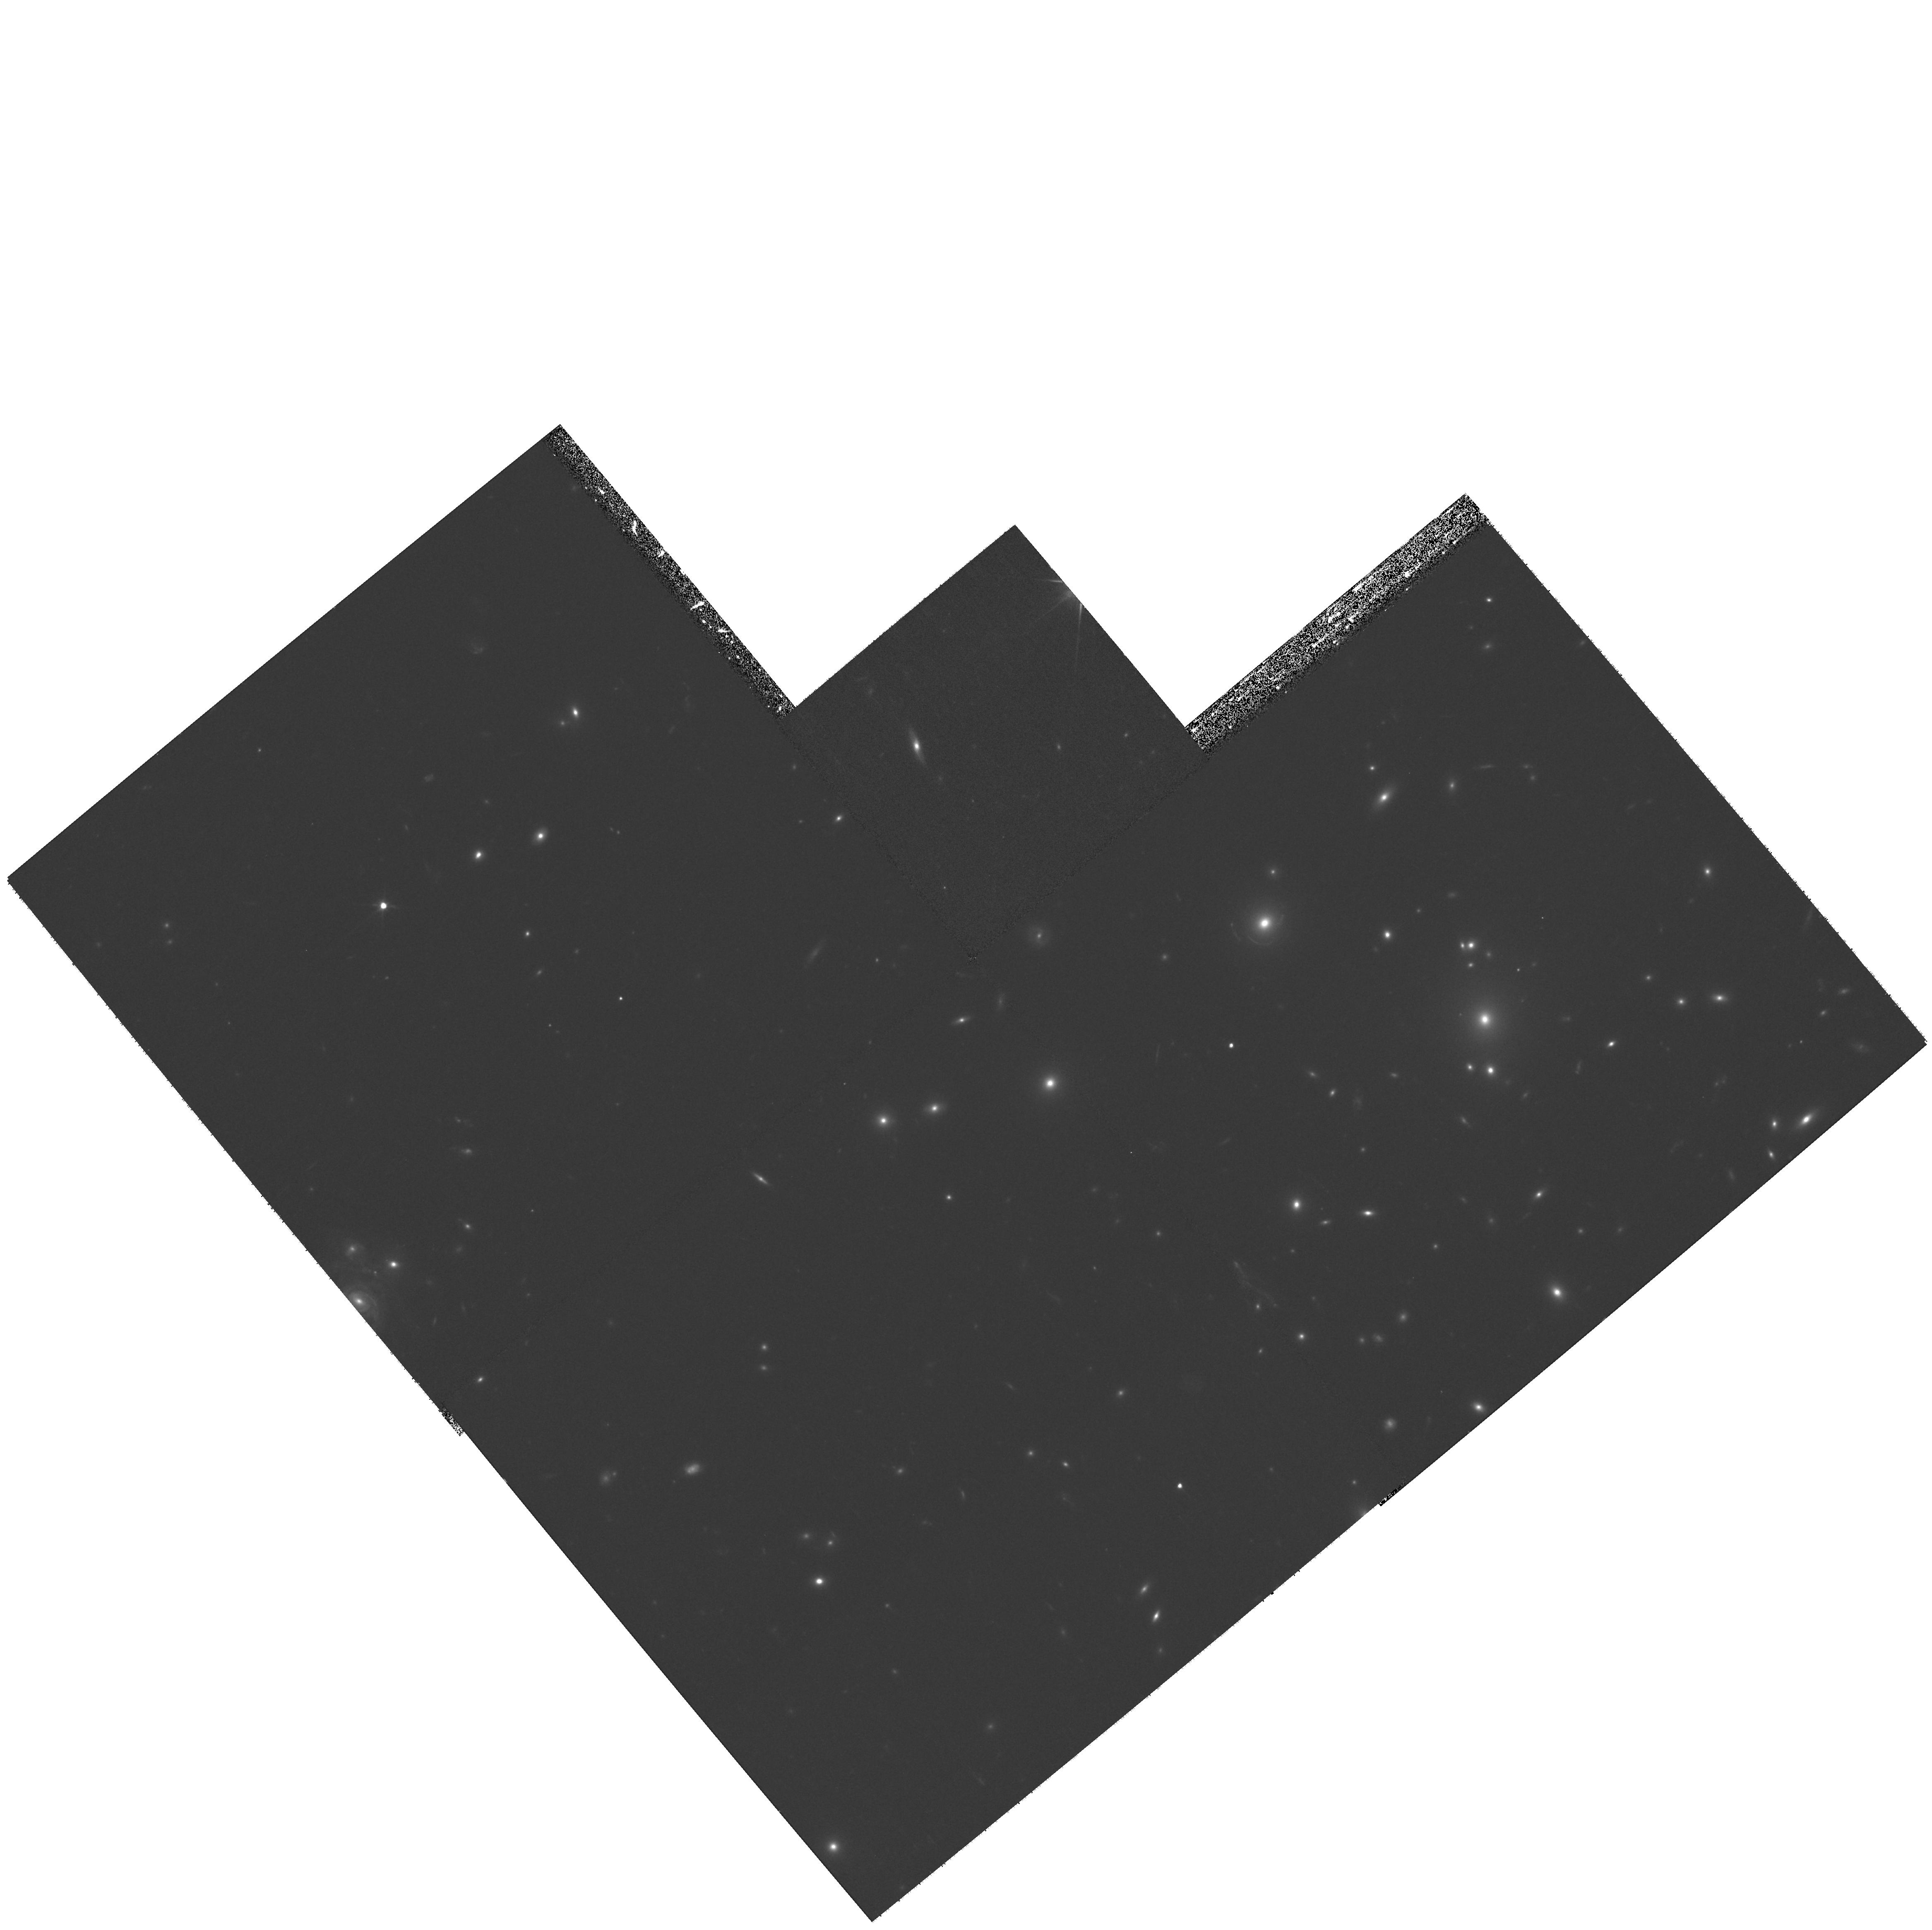
Target: ABELL-1758NP6
Instrument: WFPC2/PC
Filter: F606W
Exposure: 33 min
Observation ID: hst_11194_06_wfpc2_pc_f606w_ua0706

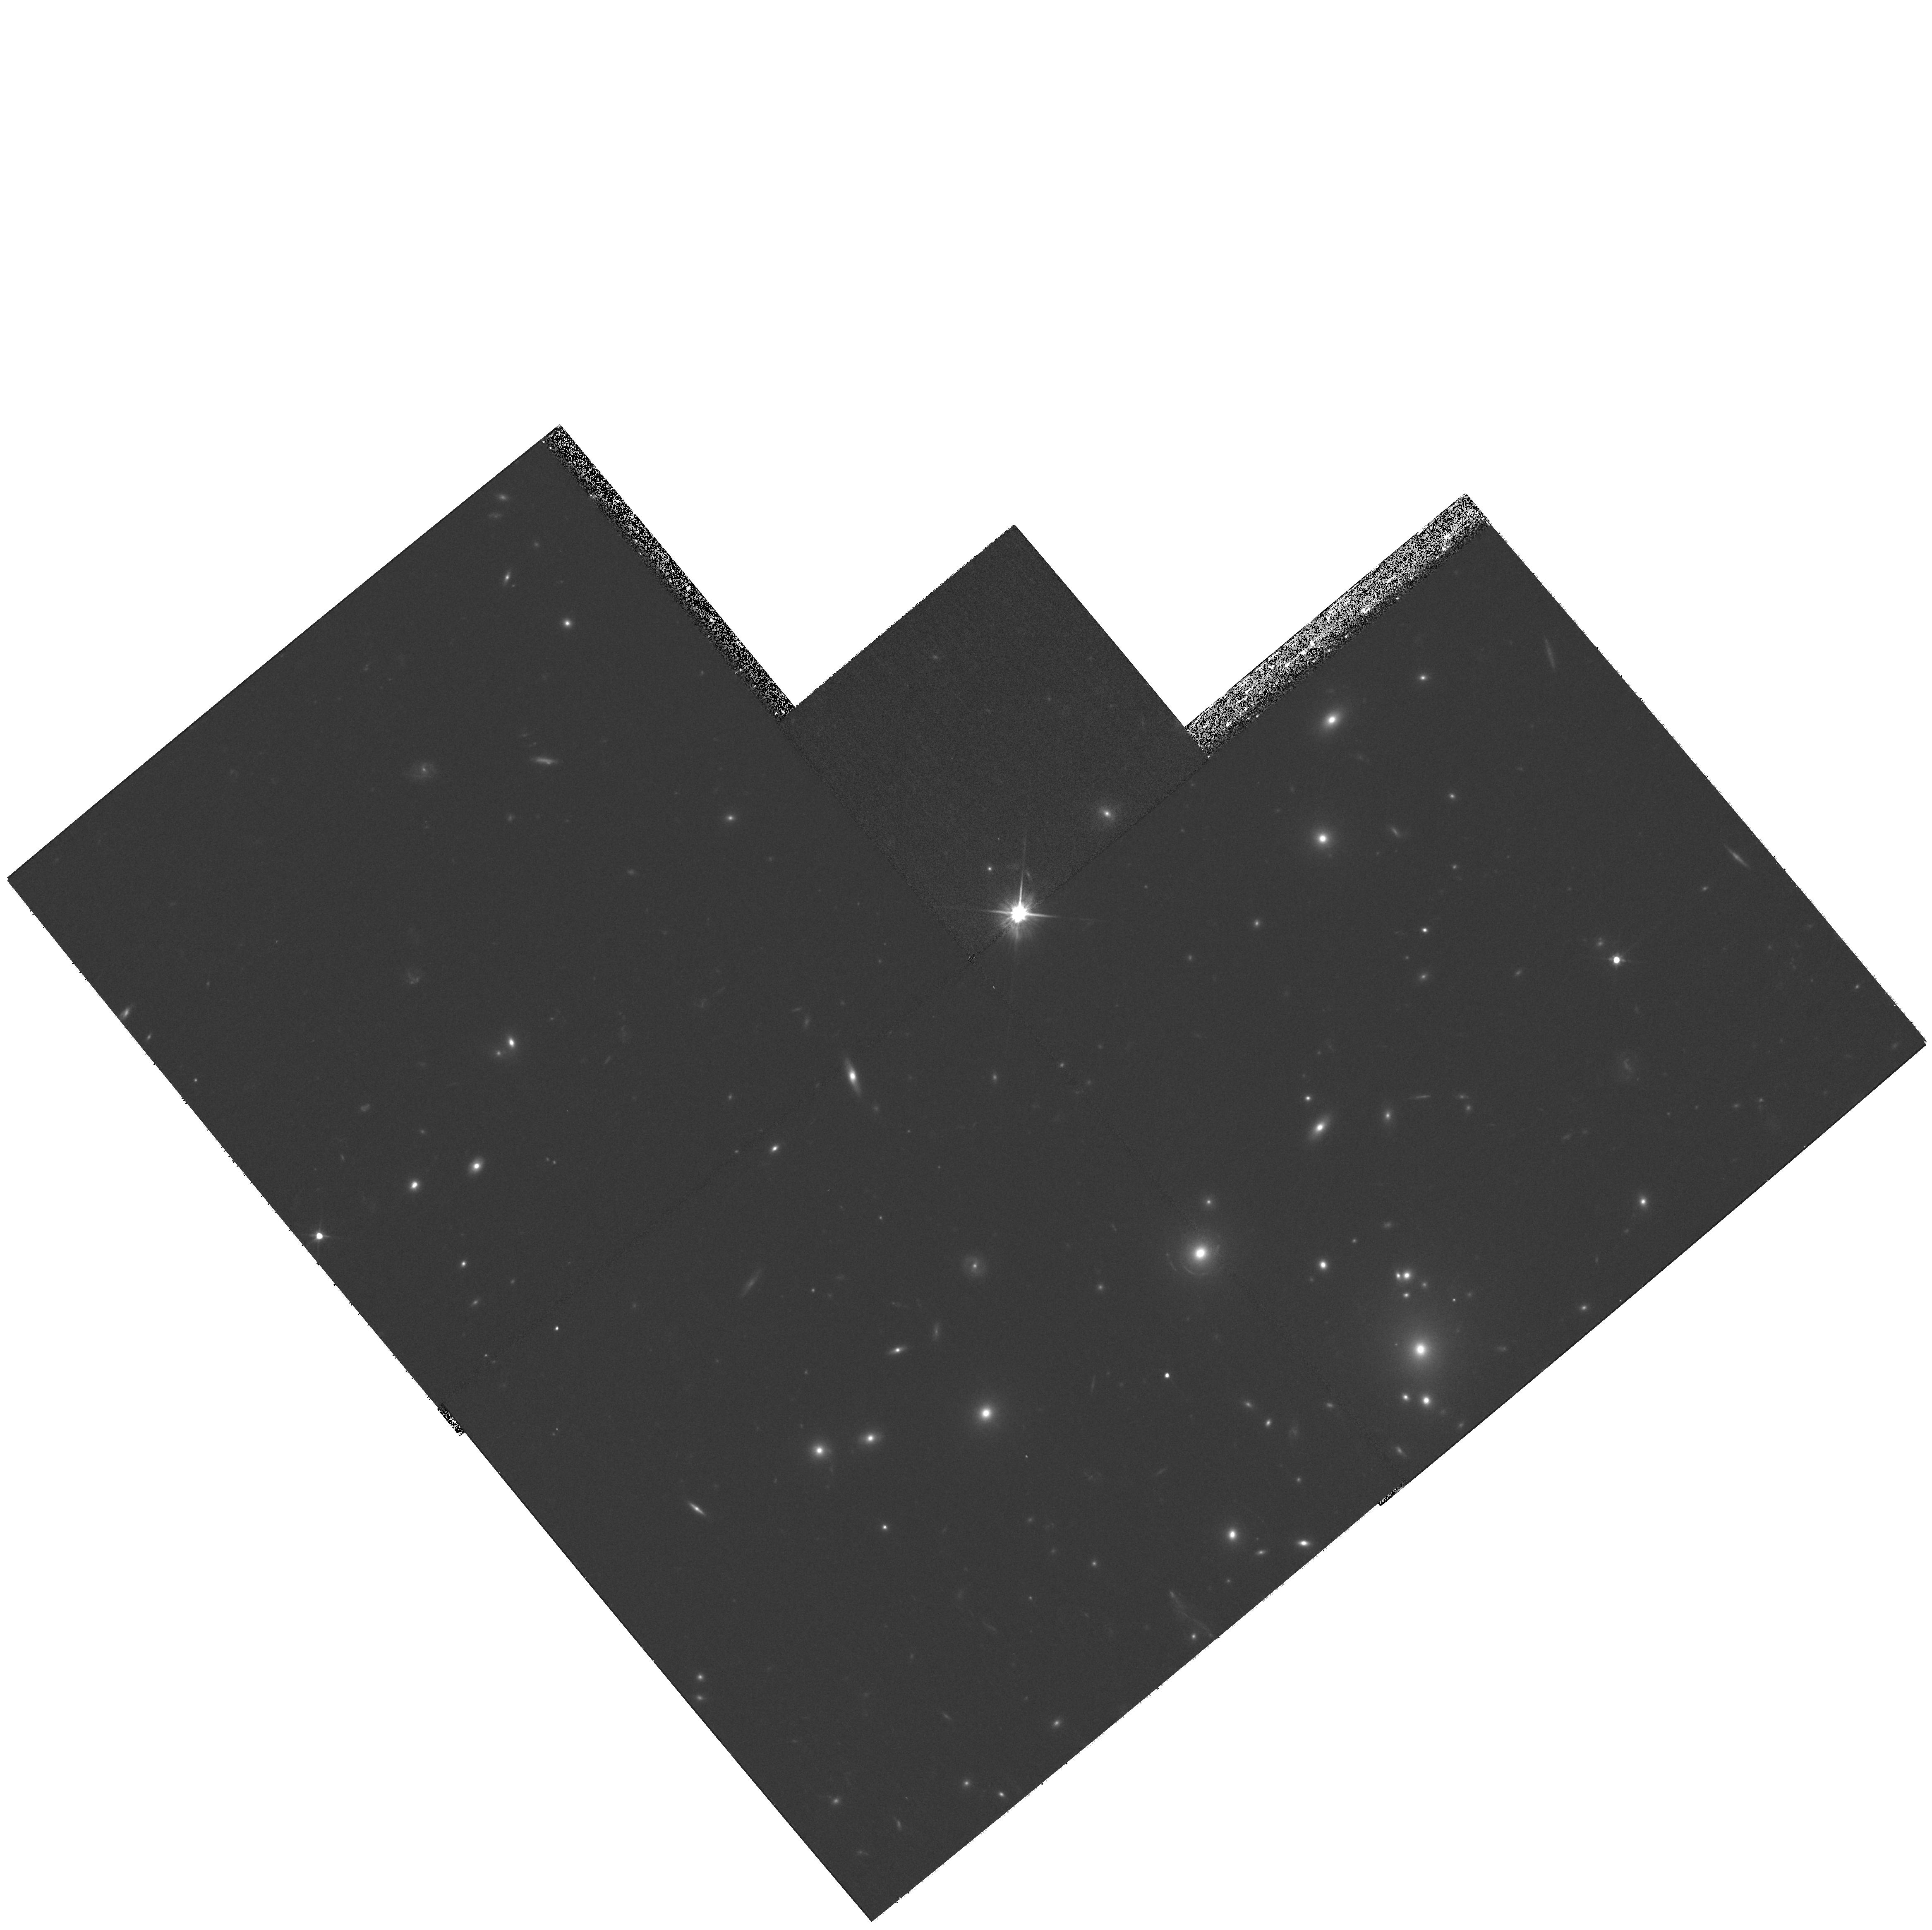
Target: ABELL-1758PN25
Instrument: WFPC2/PC
Filter: F606W
Exposure: 33 min
Observation ID: hst_11194_25_wfpc2_pc_f606w_ua0725

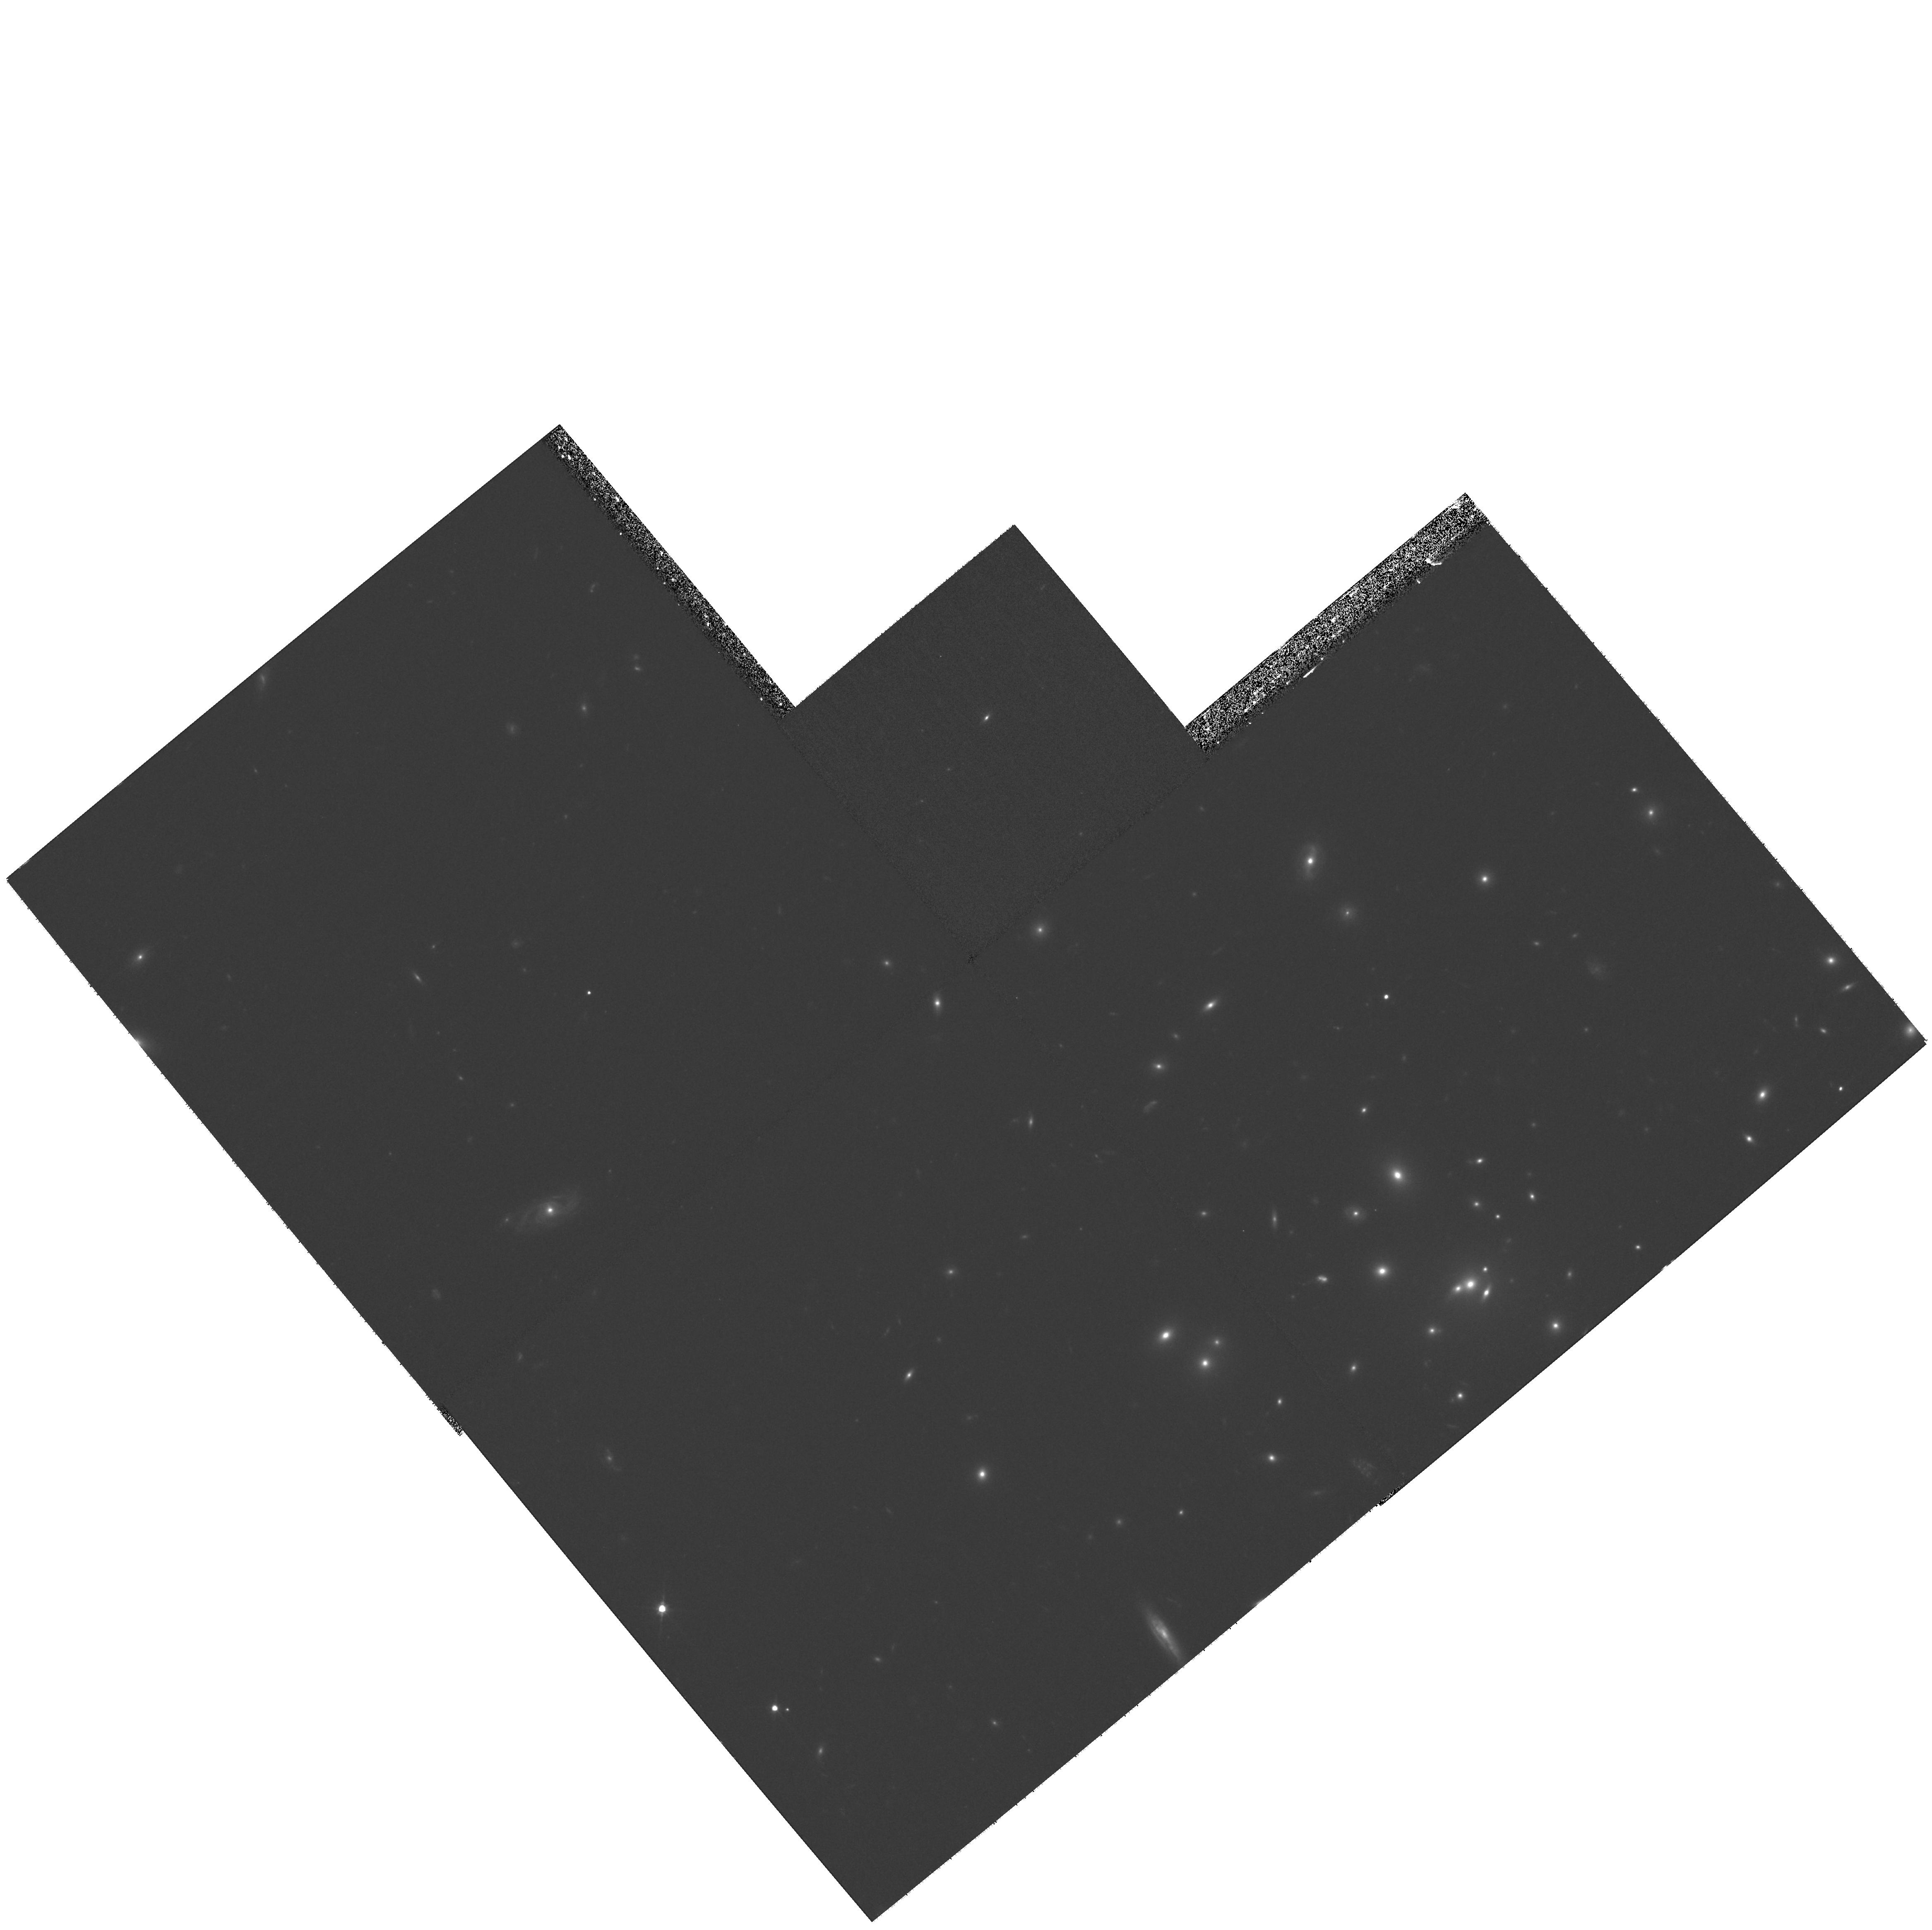
Target: ABELL-1758NP8
Instrument: WFPC2/PC
Filter: F606W
Exposure: 33 min
Observation ID: hst_11194_08_wfpc2_pc_f606w_ua0708

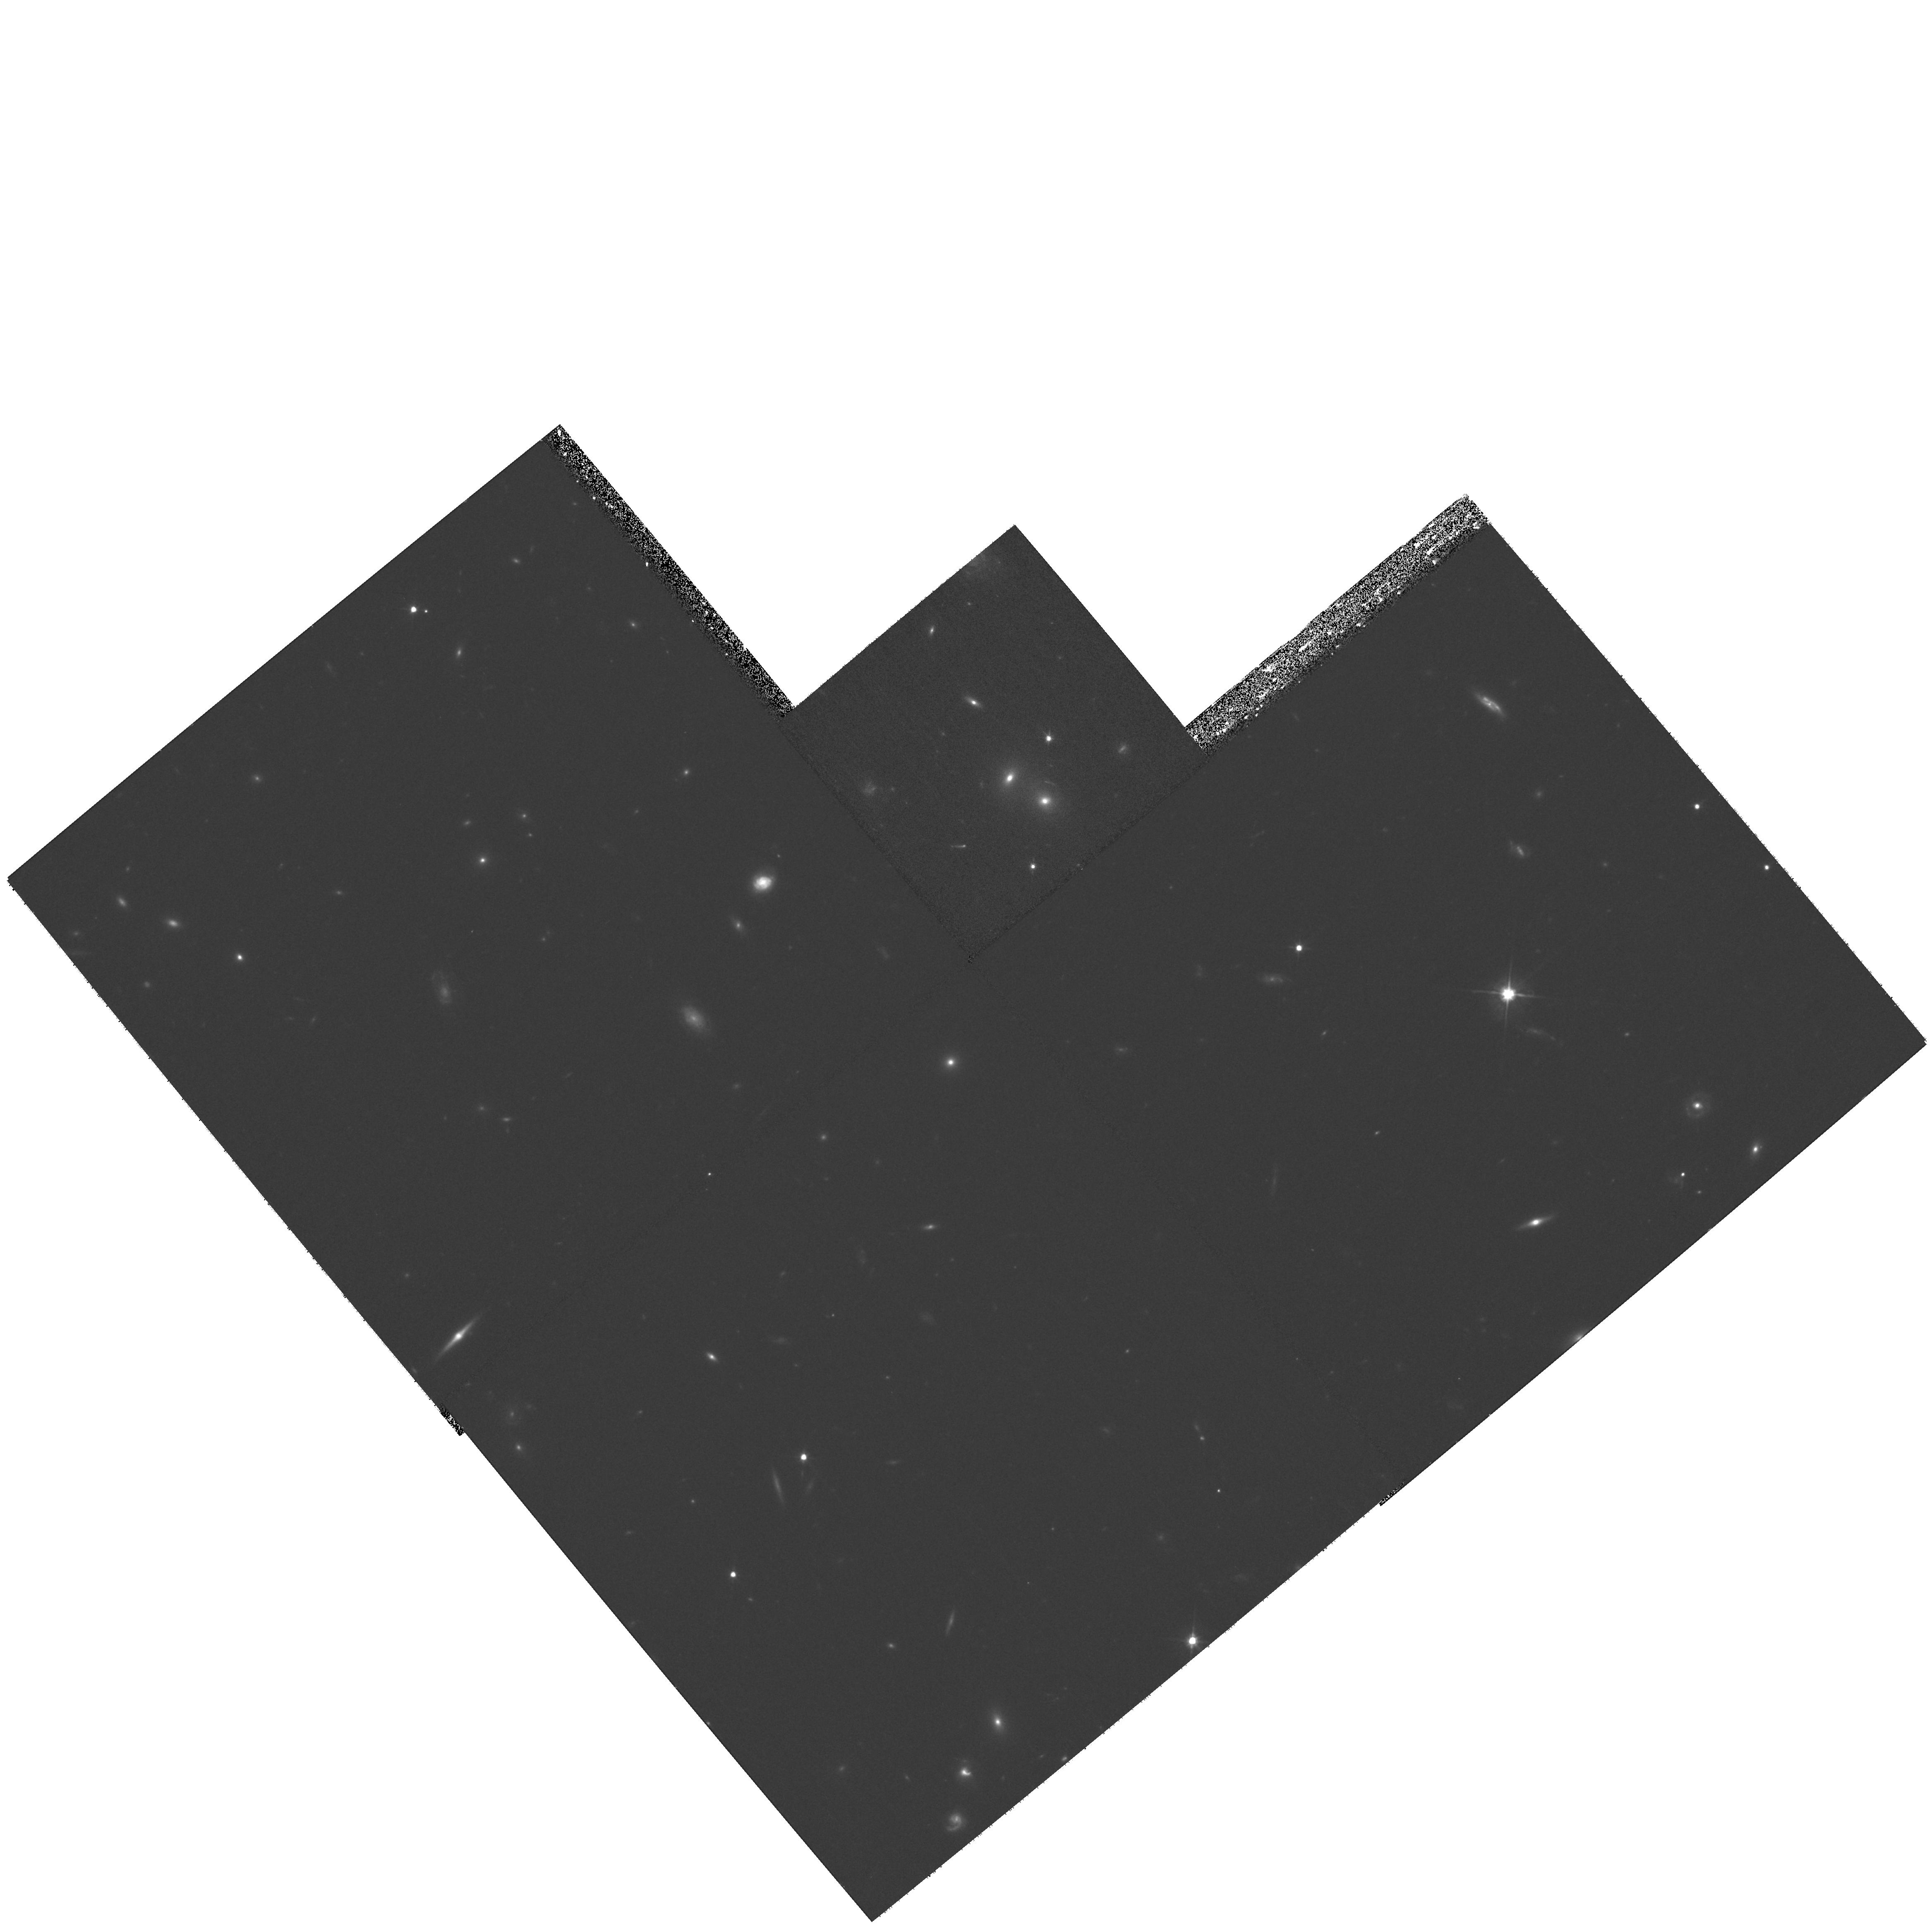
Target: ABELL-1758NP21
Instrument: WFPC2/PC
Filter: F606W
Exposure: 33 min
Observation ID: hst_11194_21_wfpc2_pc_f606w_ua0721

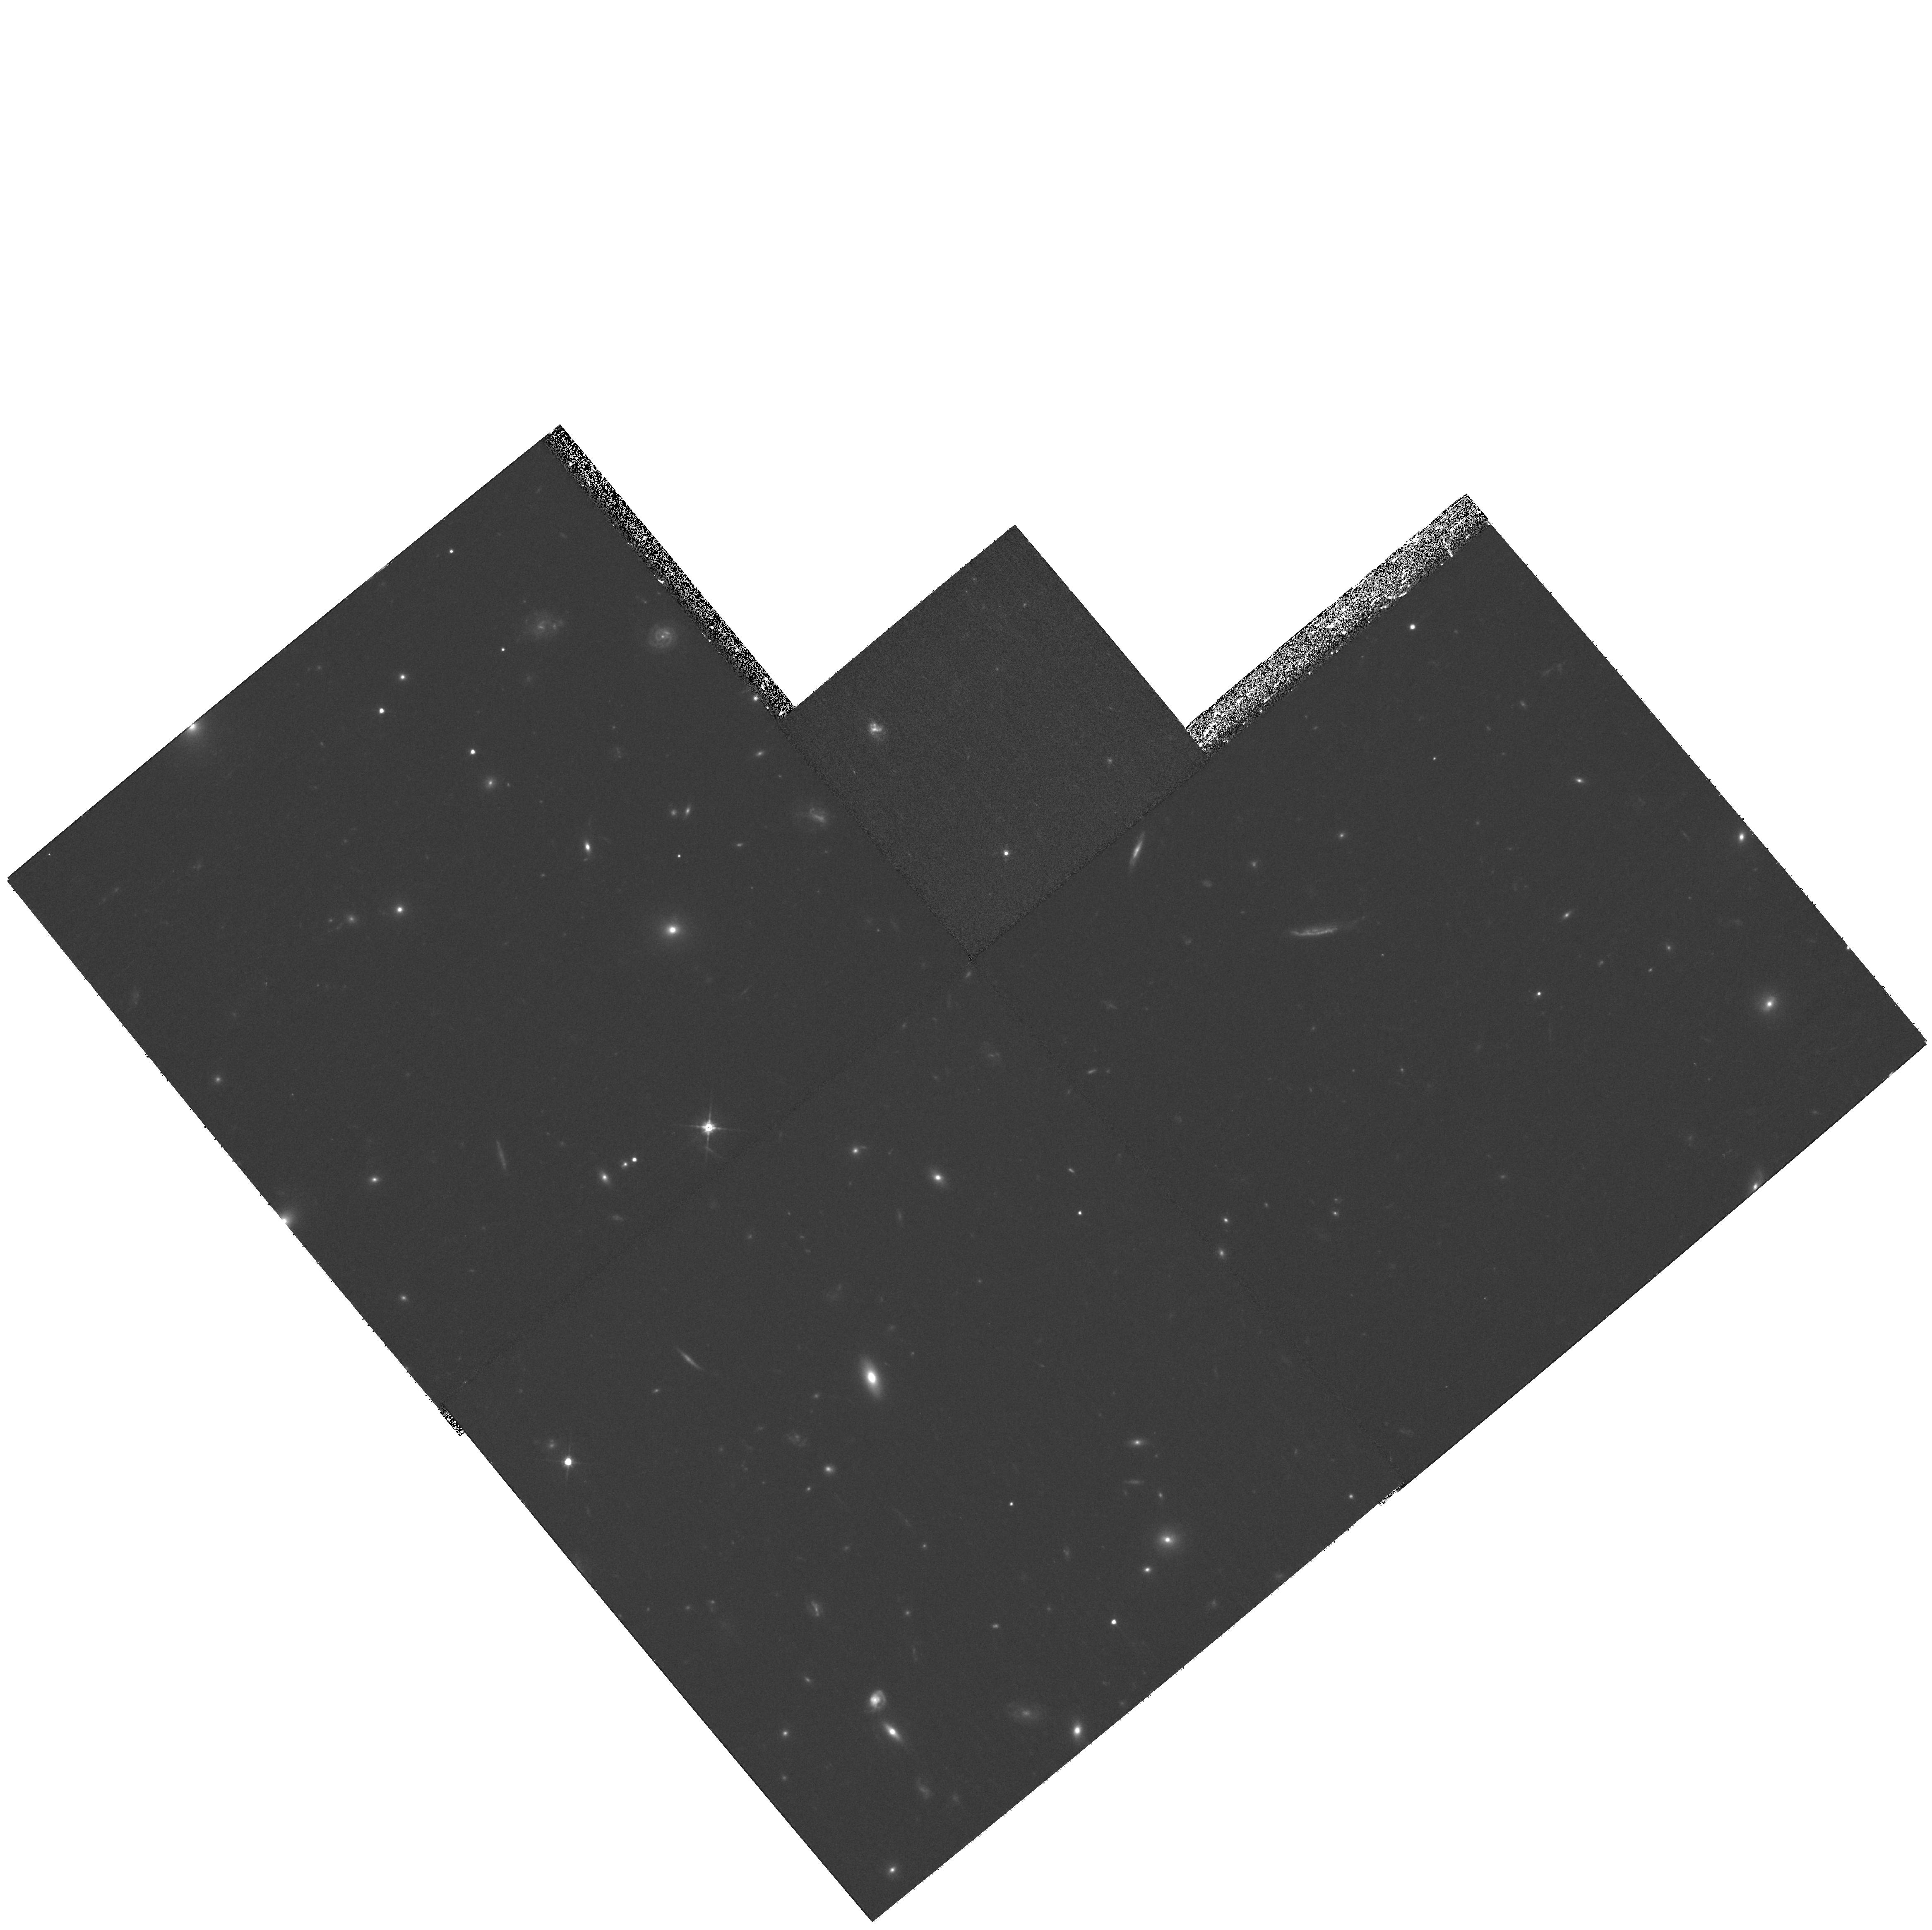
Target: ABELL-1758NP20
Instrument: WFPC2/PC
Filter: F606W
Exposure: 33 min
Observation ID: hst_11194_20_wfpc2_pc_f606w_ua0720

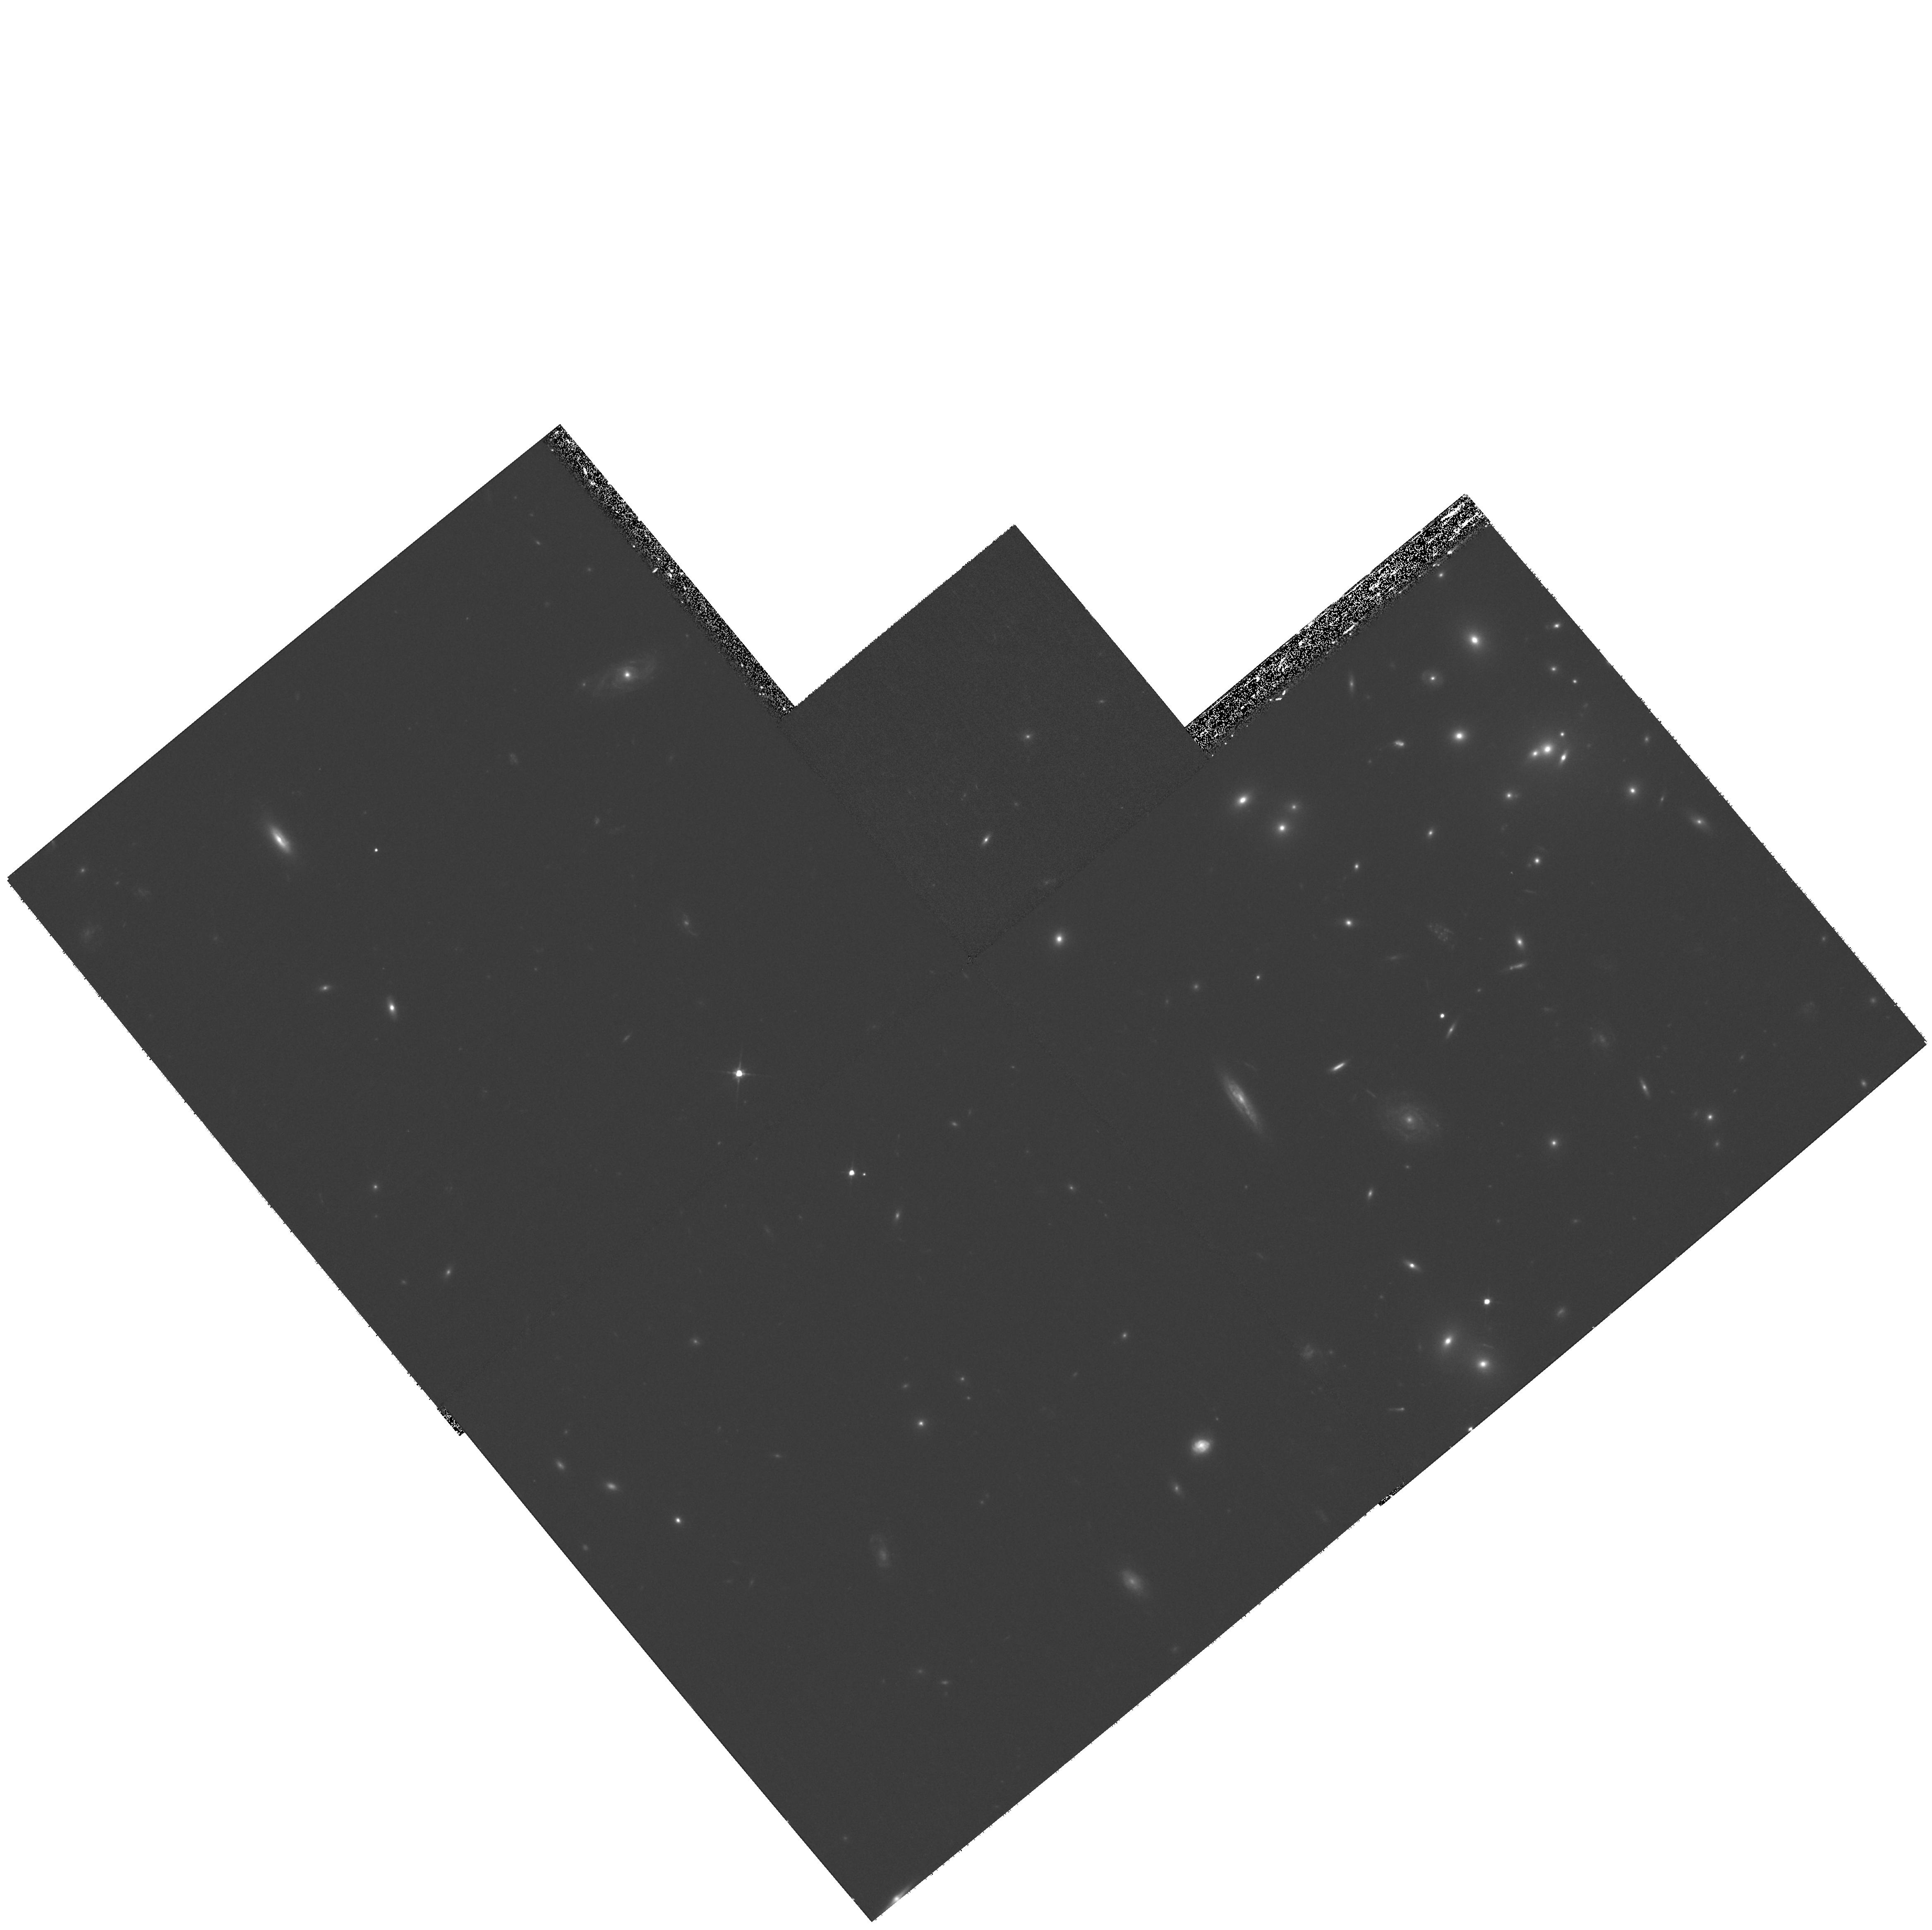
Target: ABELL-1758NP22
Instrument: WFPC2/PC
Filter: F606W
Exposure: 33 min
Observation ID: hst_11194_22_wfpc2_pc_f606w_ua0722

Beyond the Bullet: Direct Detection of Dark Matter in Merging Galaxy Clusters (PI: Clowe, Douglas)

Our comparison of the distribution of baryons (stars and gas) and mass (from weak lensing) in the "Bullet" Cluster has recently yielded concrete evidence for dark matter independent of basic assumptions regarding the nature of the gravitational force. The one incomplete aspect of the argument relates to potential, although highly unlikely, coincidences (special alignments along the line of sight, and/or fortuitious canceling in non-standard gravitational models) that can always be invoked against results derived from the study of one object. Therefore, we proprose to complete this line of investitgation by increasing the size of our sample with obsevations of an additional cluster. Here we propose to obtain HST WFPC2 imaging mosaics around the cores of the cluster to detect at high significance if the weak gravitational lensing mass peaks are routinely displaced from the X-ray plasma clouds and aligned with the galaxy concentrations in interacting clusters. With a relatively modest allocation of time, we seek to complete a significant step toward the eventual resolution of the dark matter question.